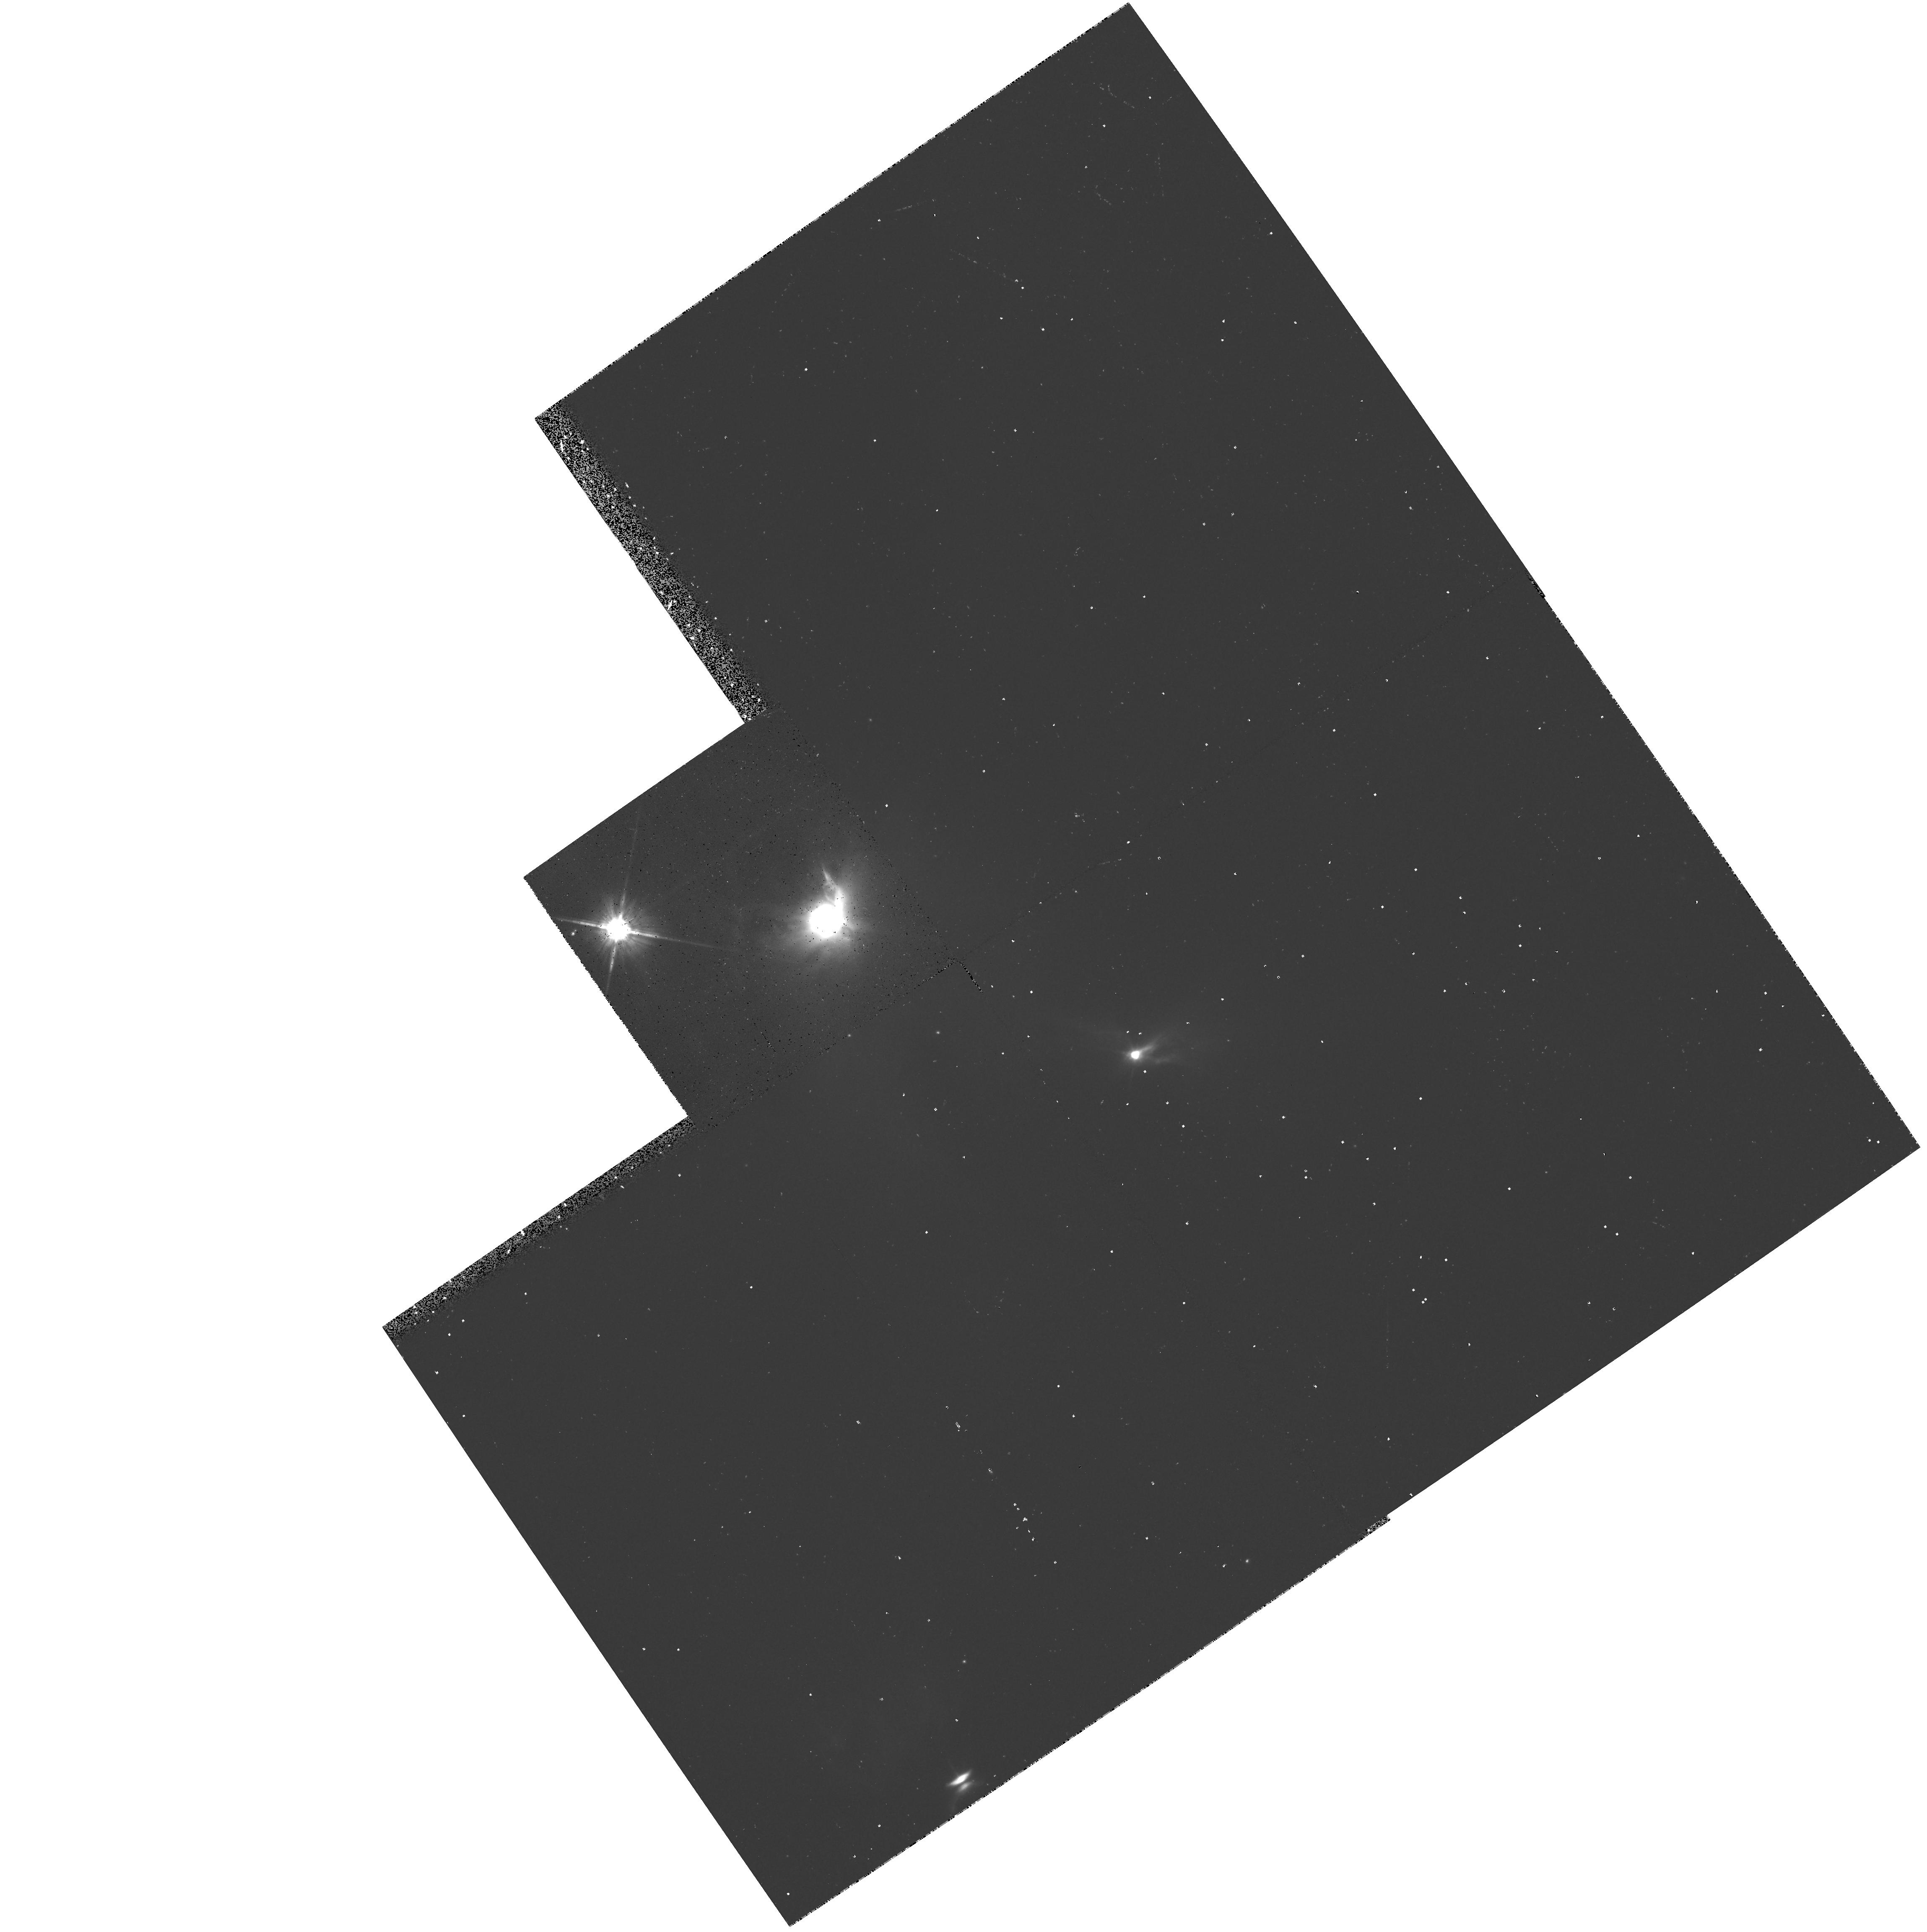
Target: HL-TAU-OFF
Instrument: WFPC2/PC
Filter: F814W
Exposure: 20 min
Observation ID: hst_5768_01_wfpc2_pc_f814w_u2ky01

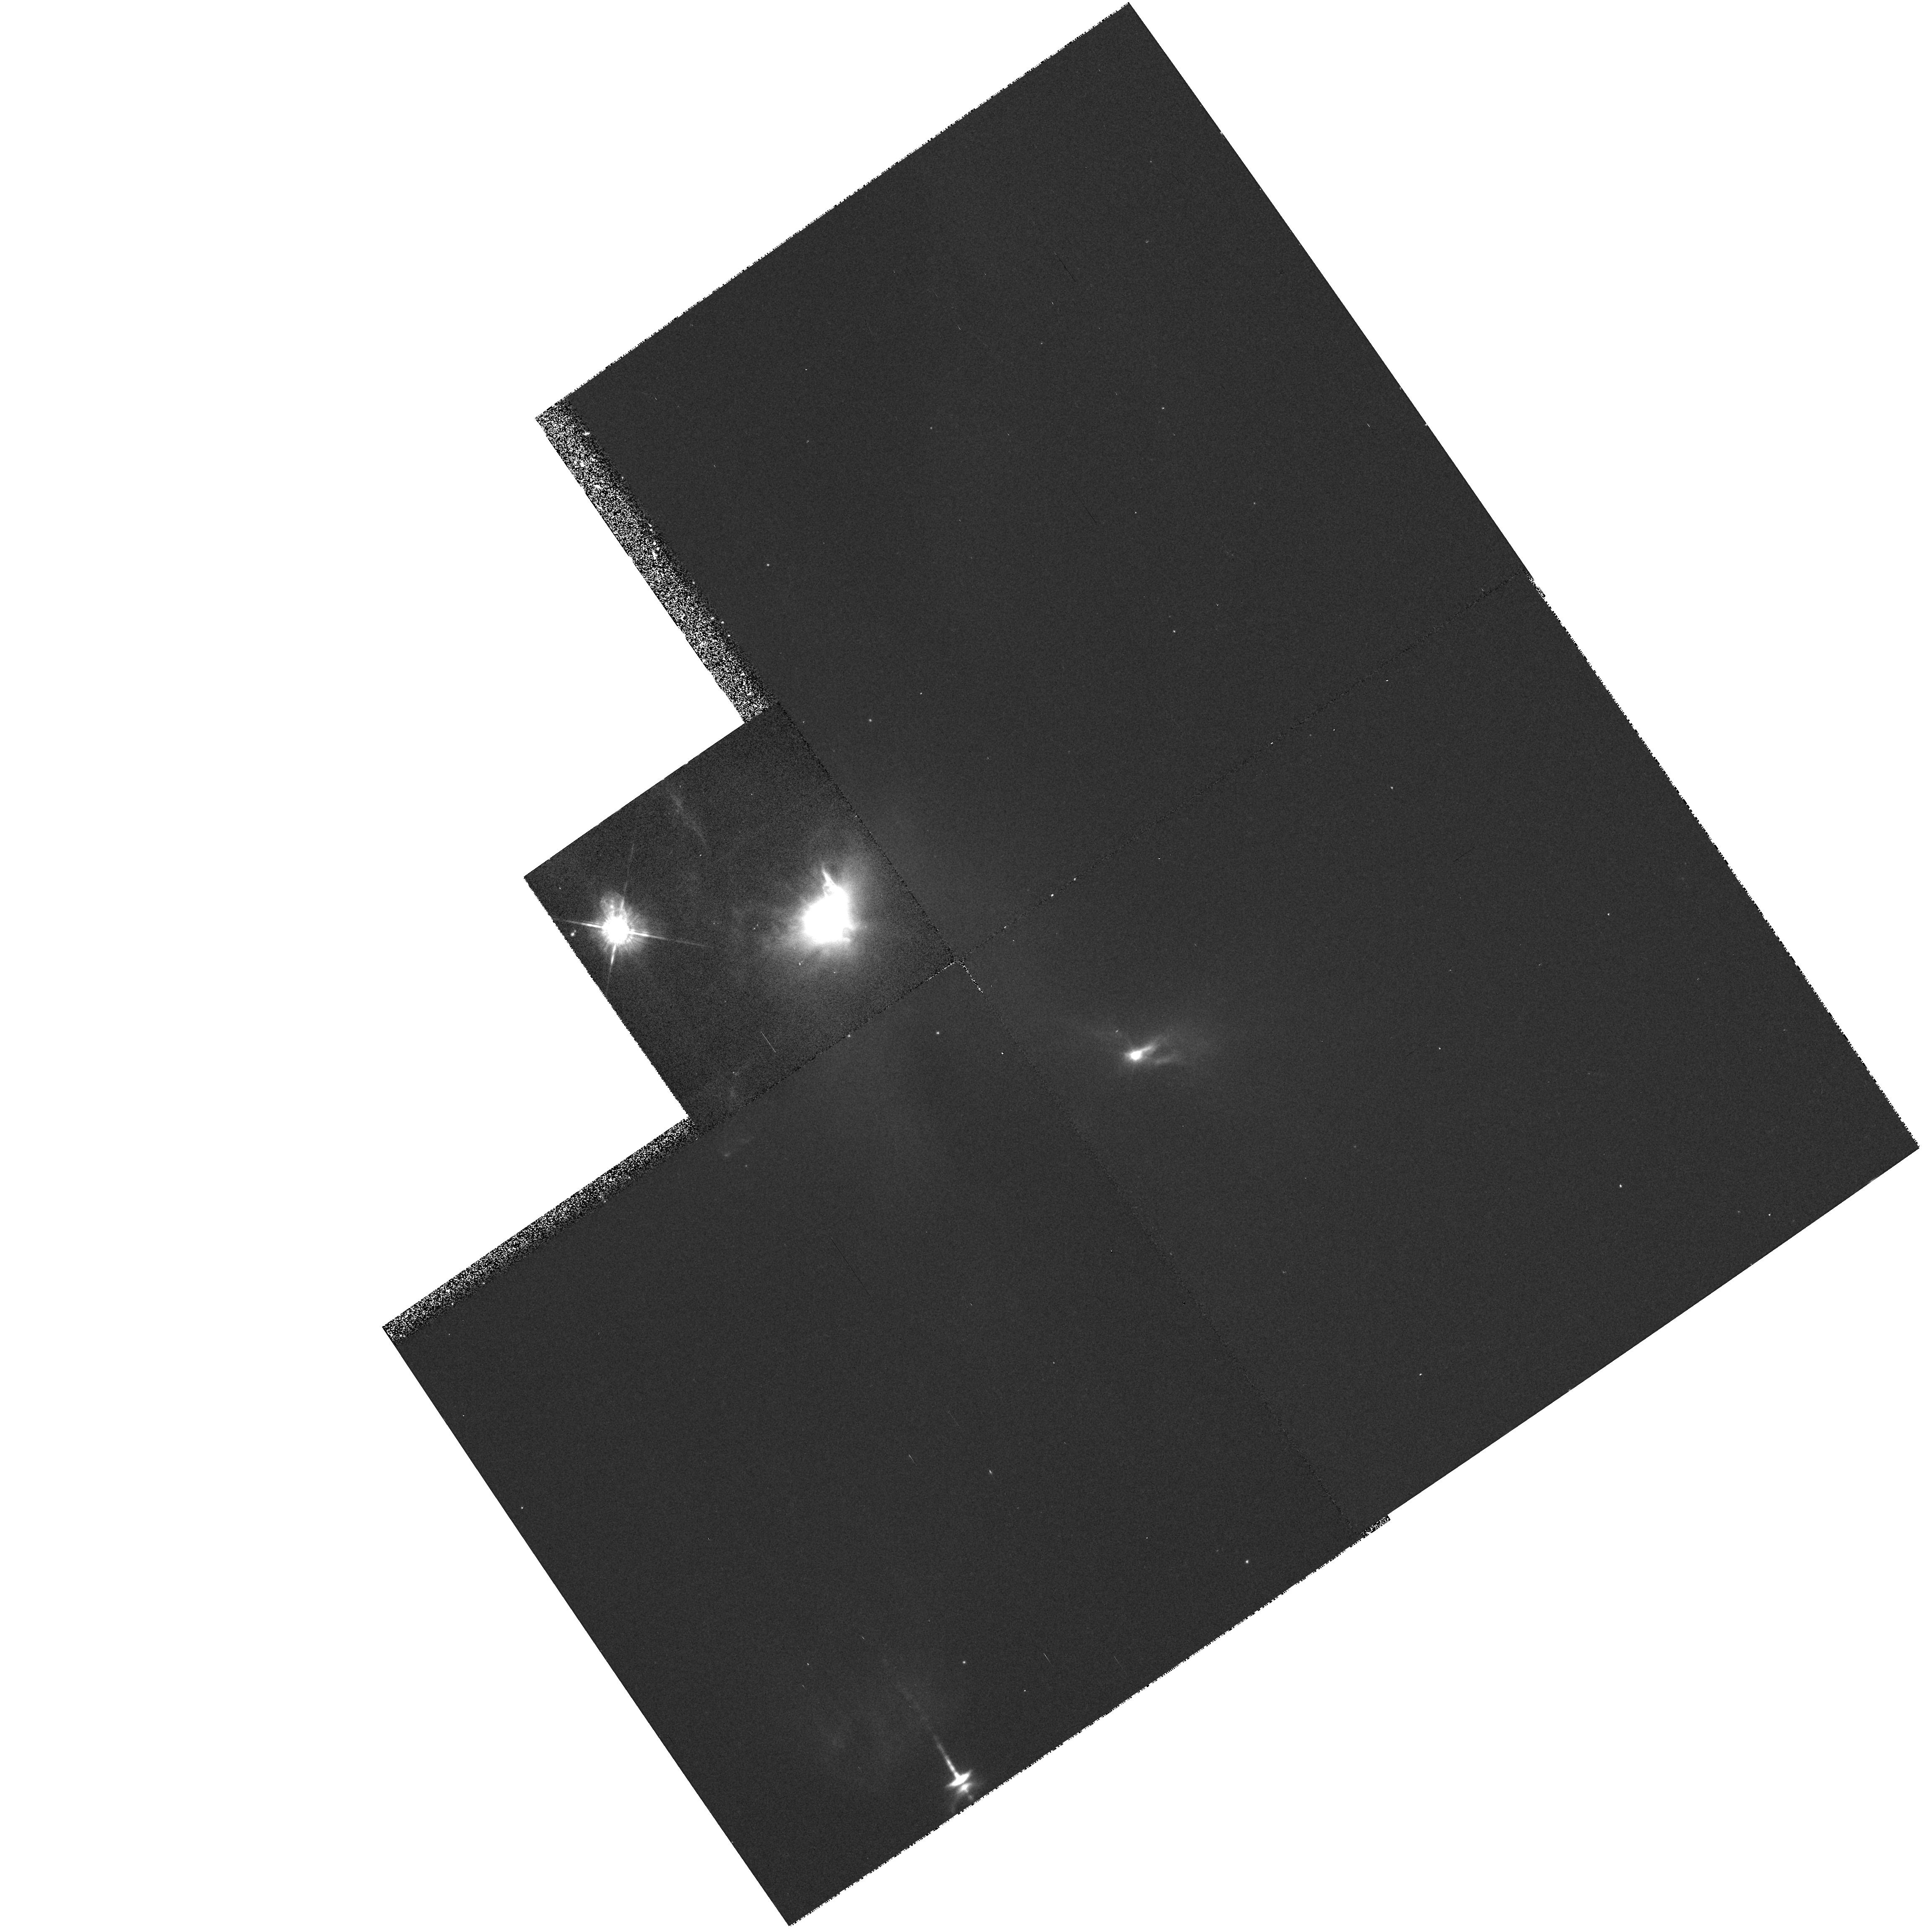
Target: HL-TAU-OFF
Instrument: WFPC2/PC
Filter: F675W
Exposure: 13 min
Observation ID: hst_5768_01_wfpc2_pc_f675w_u2ky01

THE DISKS AROUND YOUNG STELLAR OBJECTS - HL TAU (PI: Trauger, John)

Circumstellar material has been detected at 1.3 mm around about 50% of the young (T<10^6 yr) stellar objects in the Taurus-Auriga molecular cloud. The observations permit an estimate of the material's spatial extent, mass and temperature, which are usually of sizes compatible with estimates of the conditions in the nebula which surrounded our sun prior to and during our planetary system formation (M of order 0.1 solar, T of order 100- 200 degrees and R of order 10 AU.). In the case of HL-Tau, a circumstellar disk has been resolved and shown to be in Keplerian rotation around the star. We propose to resolve the largest disks in scattered visible radiation with WFPC2. This will allow us to determine physical properties of the solid material such as its albedo, particle sizes, and spatial distribution.